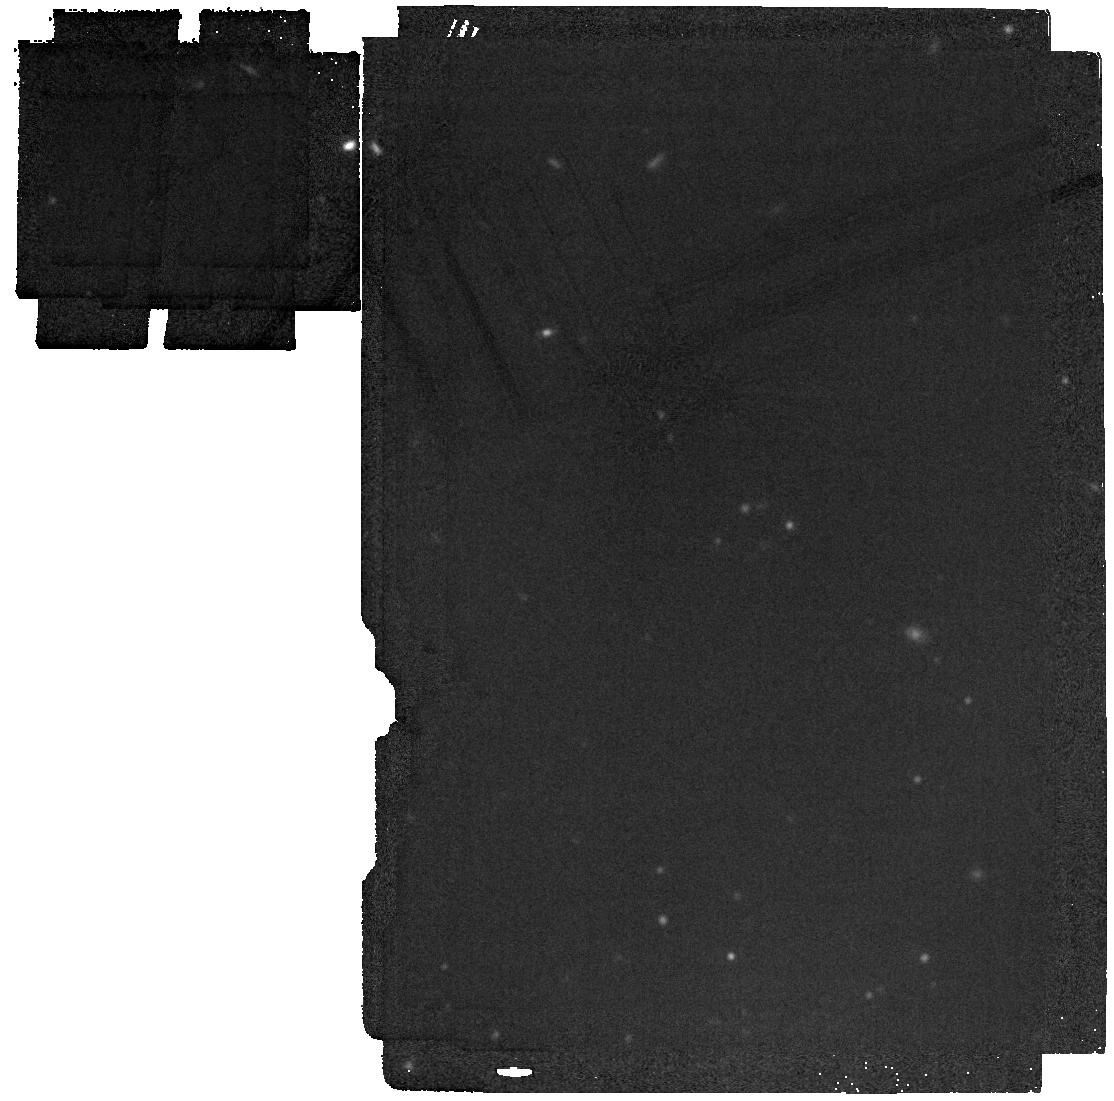
Target: W1534-1043. Instrument: MIRI. Filter: F1800W. Exposure: 1 min. Observation ID: jw03558-o005_t001_miri_f1800w

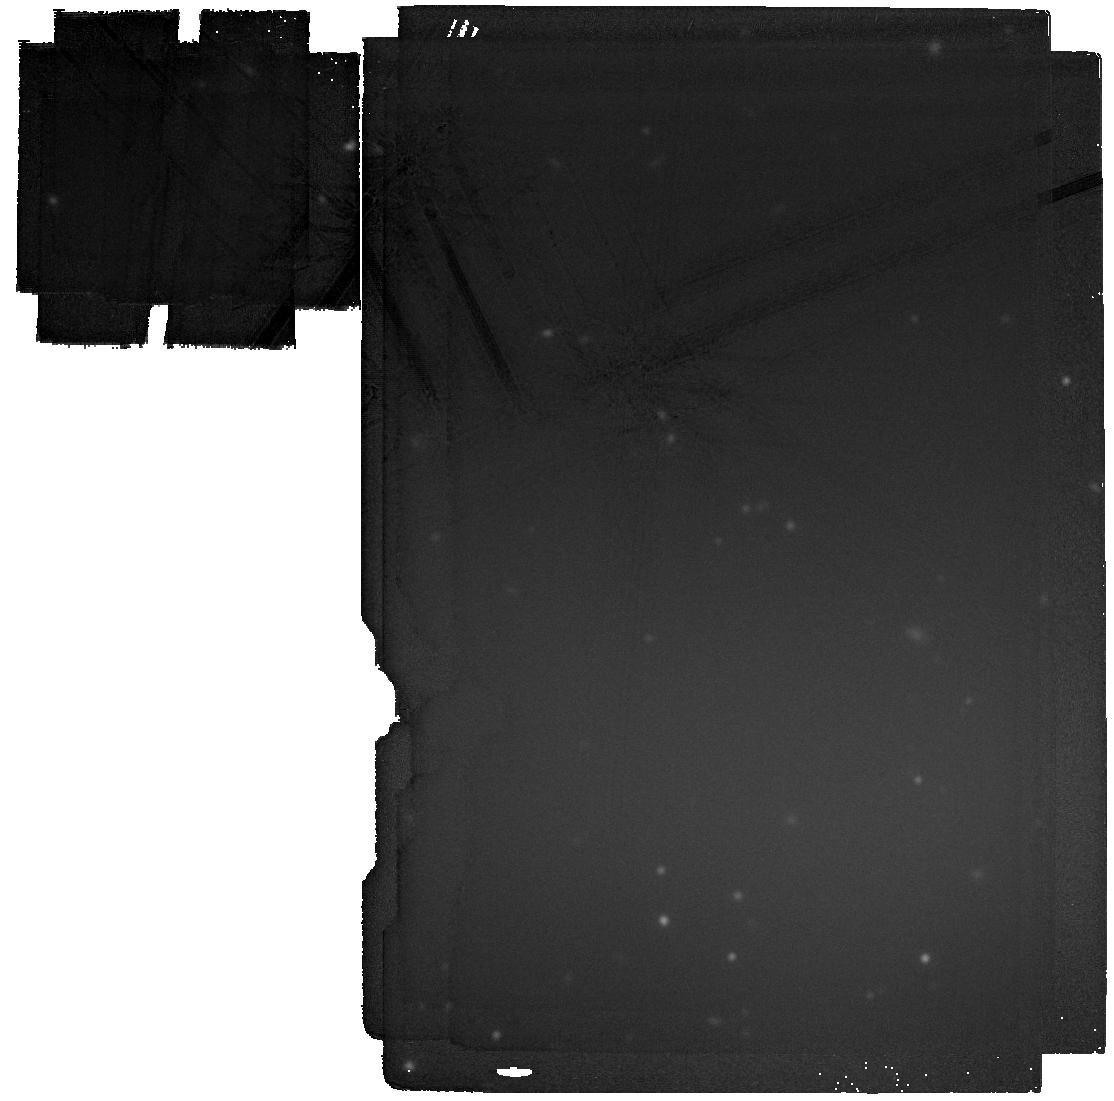
Target: W1534-1043. Instrument: MIRI. Filter: F2100W. Exposure: 6 min. Observation ID: jw03558-o005_t001_miri_f2100w

The First Spectrum of the Coldest Halo Brown Dwarf (PI: Meisner, Aaron)

For nearly a decade, JWST GTO target WISE 0855 (Teff ~ 250 K, d ~ 2 pc) has stood as the coldest known brown dwarf. Perplexingly, intense searches for WISE 0855 analogs have turned up no objects as cold or cooler to date. One emerging possibility is that the very coolest brown dwarfs — like giant (exo)planets — have diverse properties, and thus our past searches have been misguided. Because brown dwarfs cool over billions of years as they age, the coldest substellar objects may preferentially be the oldest, but until recently no halo brown dwarfs had been conclusively identified. WISEA 1534-1043 (a.k.a. The Accident) is a newly discovered brown dwarf with halo kinematics and observational properties completely unlike those of any other known (sub)stellar object, though strongly suggestive of low metallicity. At just 16 pc distant and with Teff <~ 400-550 K, WISEA 1534-1043 may be the first member of a vast, previously overlooked halo brown dwarf population. Our JWST NIRSpec/MIRI spectroscopy and MIRI photometry of WISEA 1534-1043 will (1) determine this unique object’s bolometric luminosity, temperature, and metallicity (2) complete WISEA 1534-1043’s kinematic profile (3) reveal chemistry at low metallicity via retrievals (4) serve as a touchstone data set steering future development of low-metallicity, low-temperature brown dwarf and exoplanet atmospheric/evolutionary models and (5) guide future searches for the coolest brown dwarfs. Incredibly faint at short wavelengths (J = 24.5 Vega), high-quality spectroscopy of WISEA 1534-1043 is infeasible with any facility other than JWST.